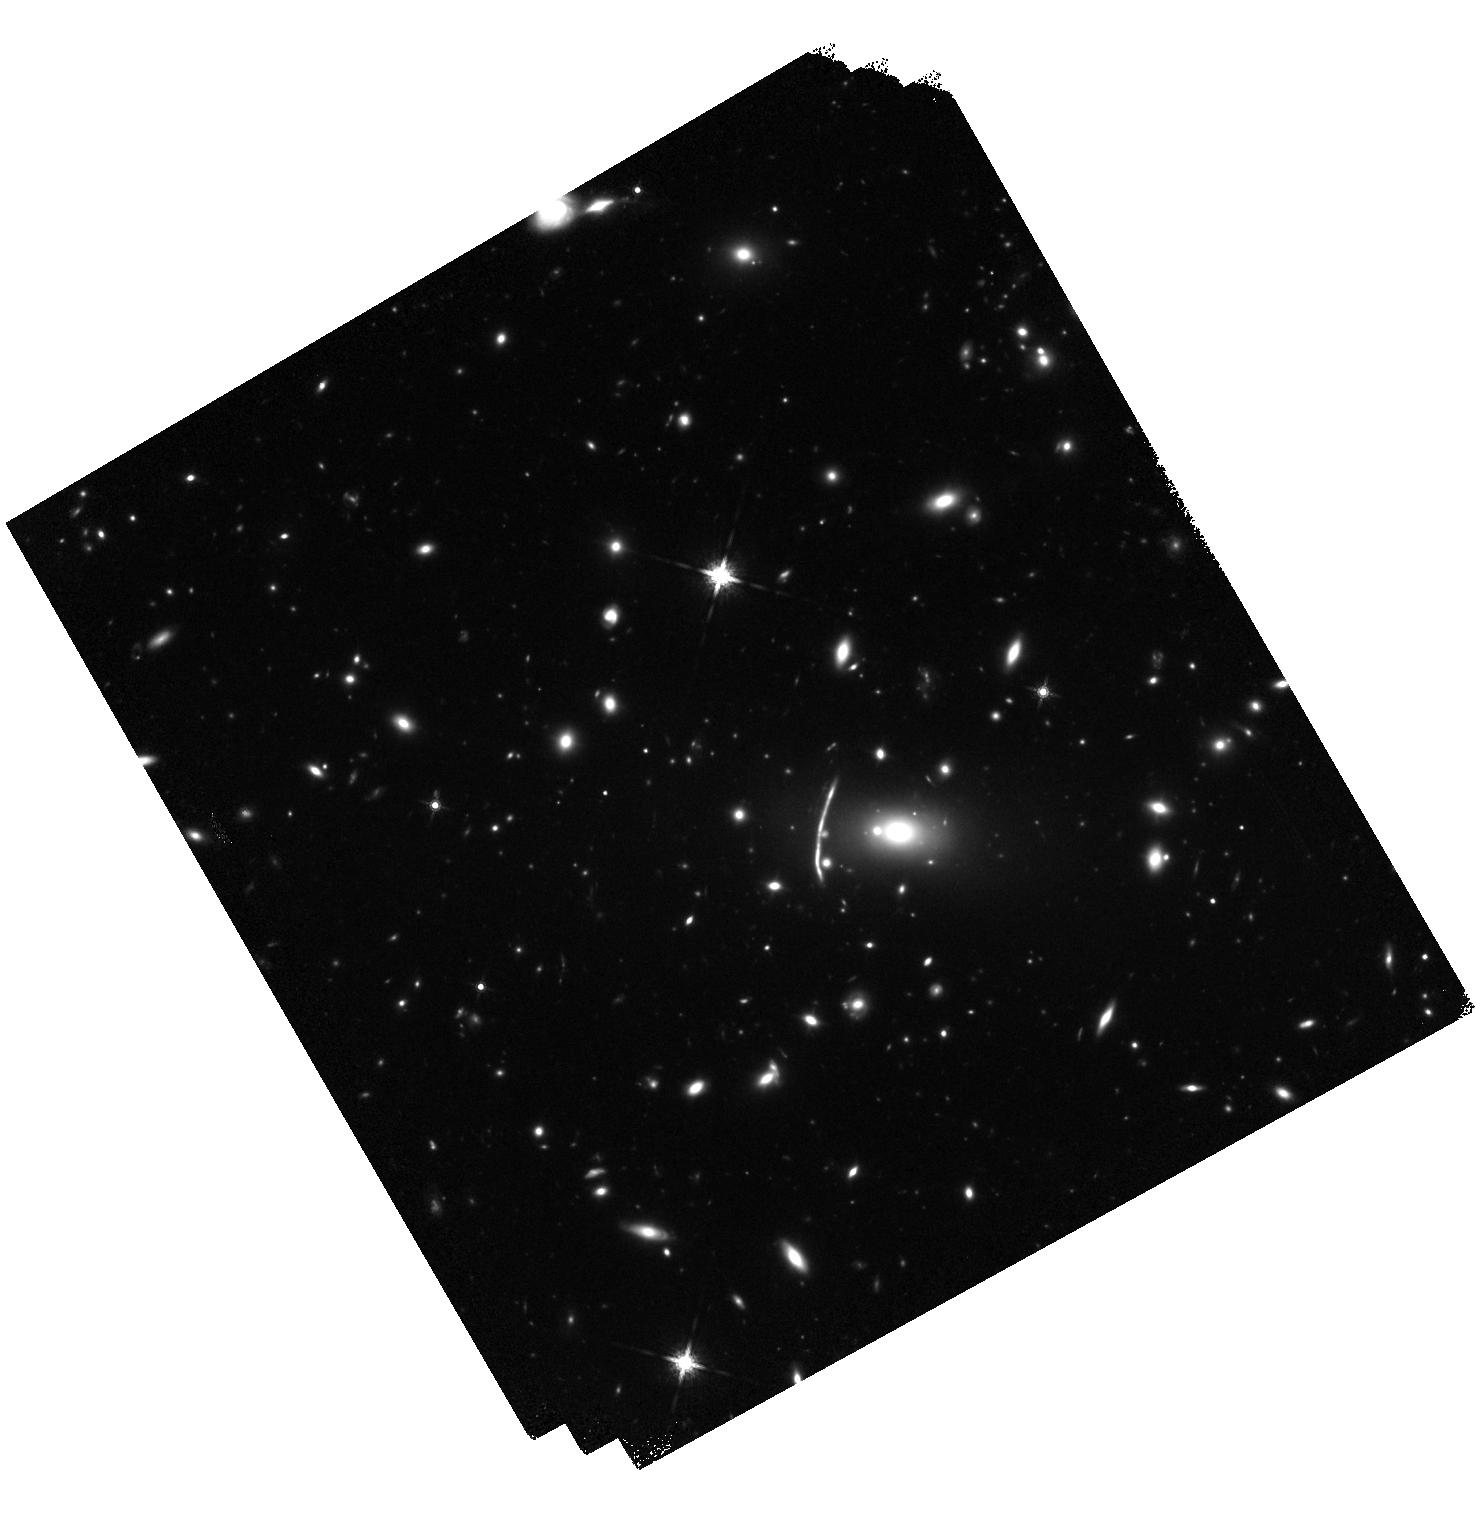
Target: MACS0159-ARC
Instrument: WFC3/IR
Filter: F160W
Exposure: 50 min
Observation ID: hst_12197_06_wfc3_ir_f160w_ibio06

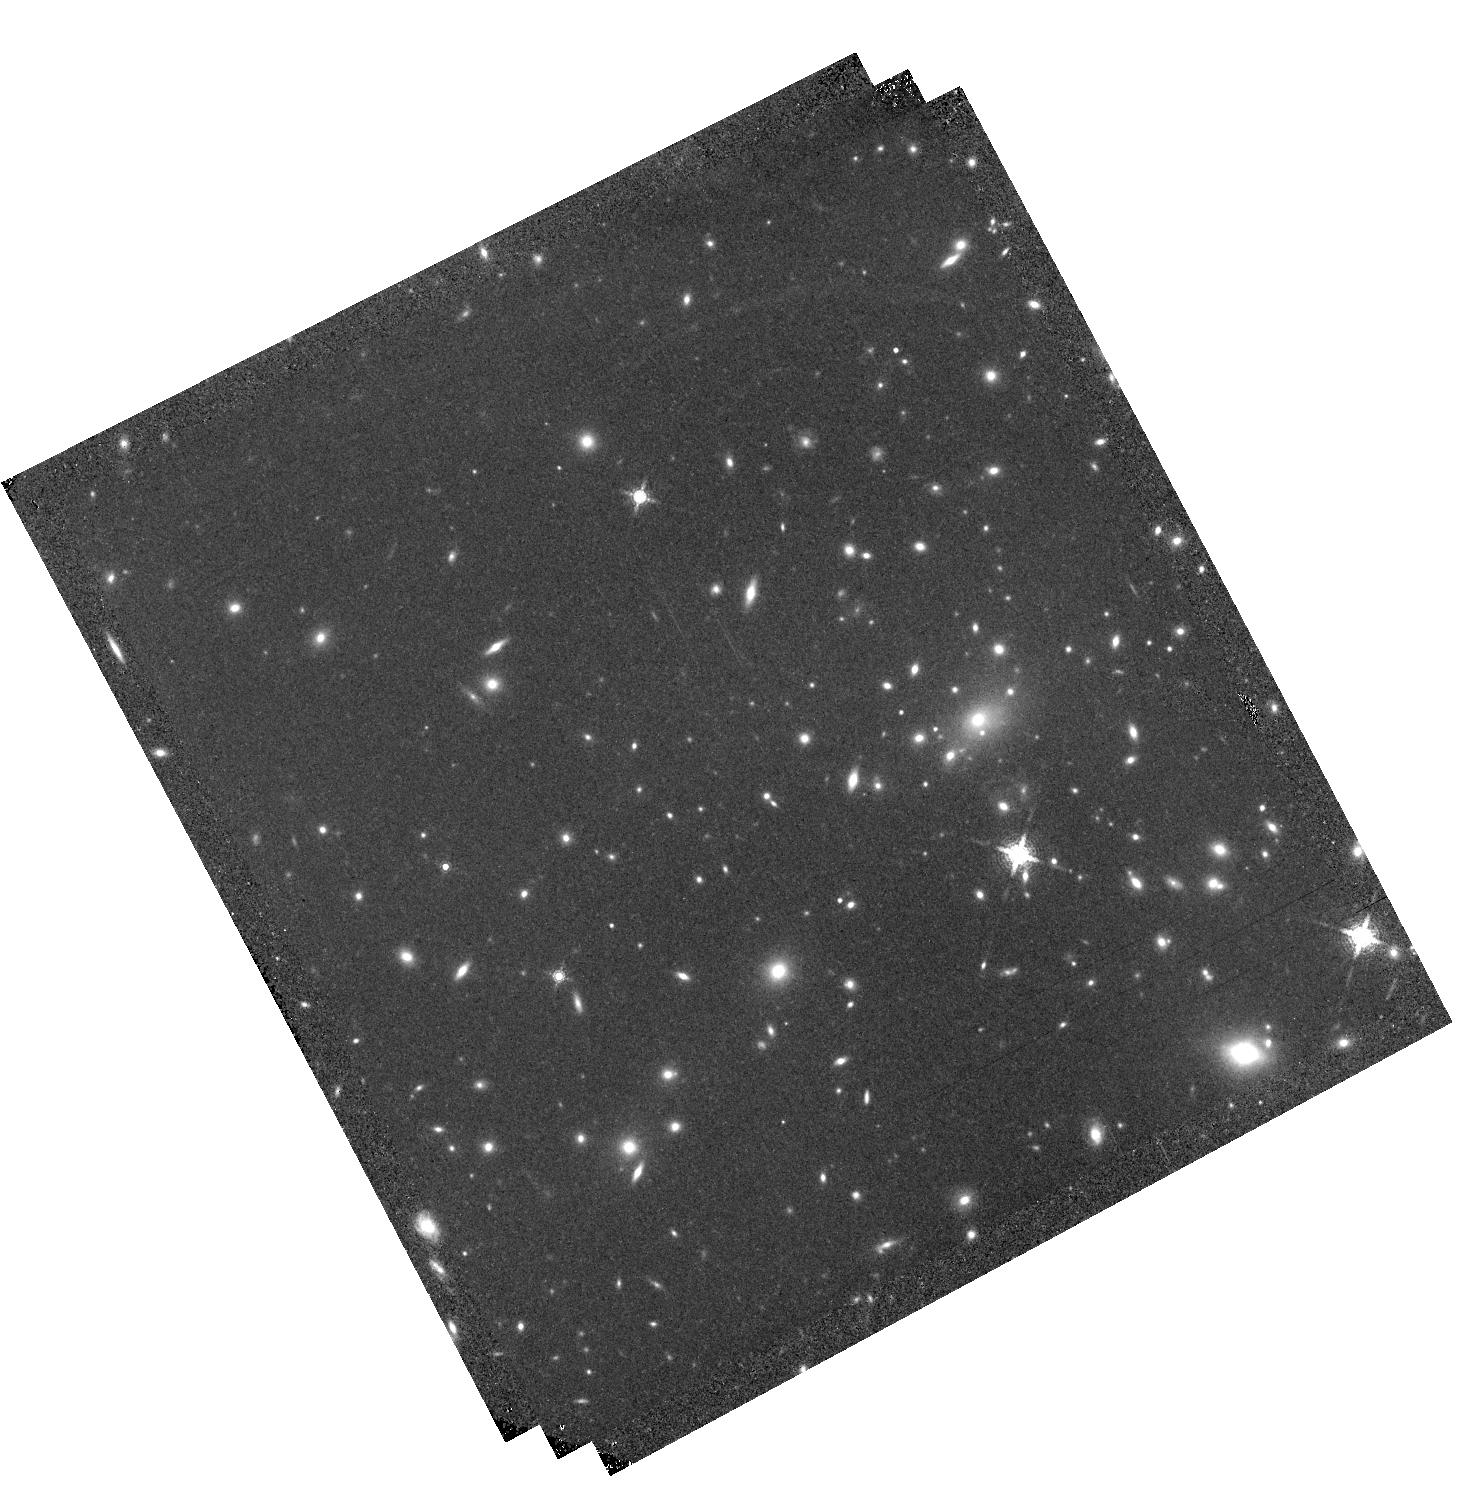
Target: MACS1149-ARC
Instrument: WFC3/IR
Filter: F164N
Exposure: 1.6 h
Observation ID: hst_12197_01_wfc3_ir_f164n_ibio01

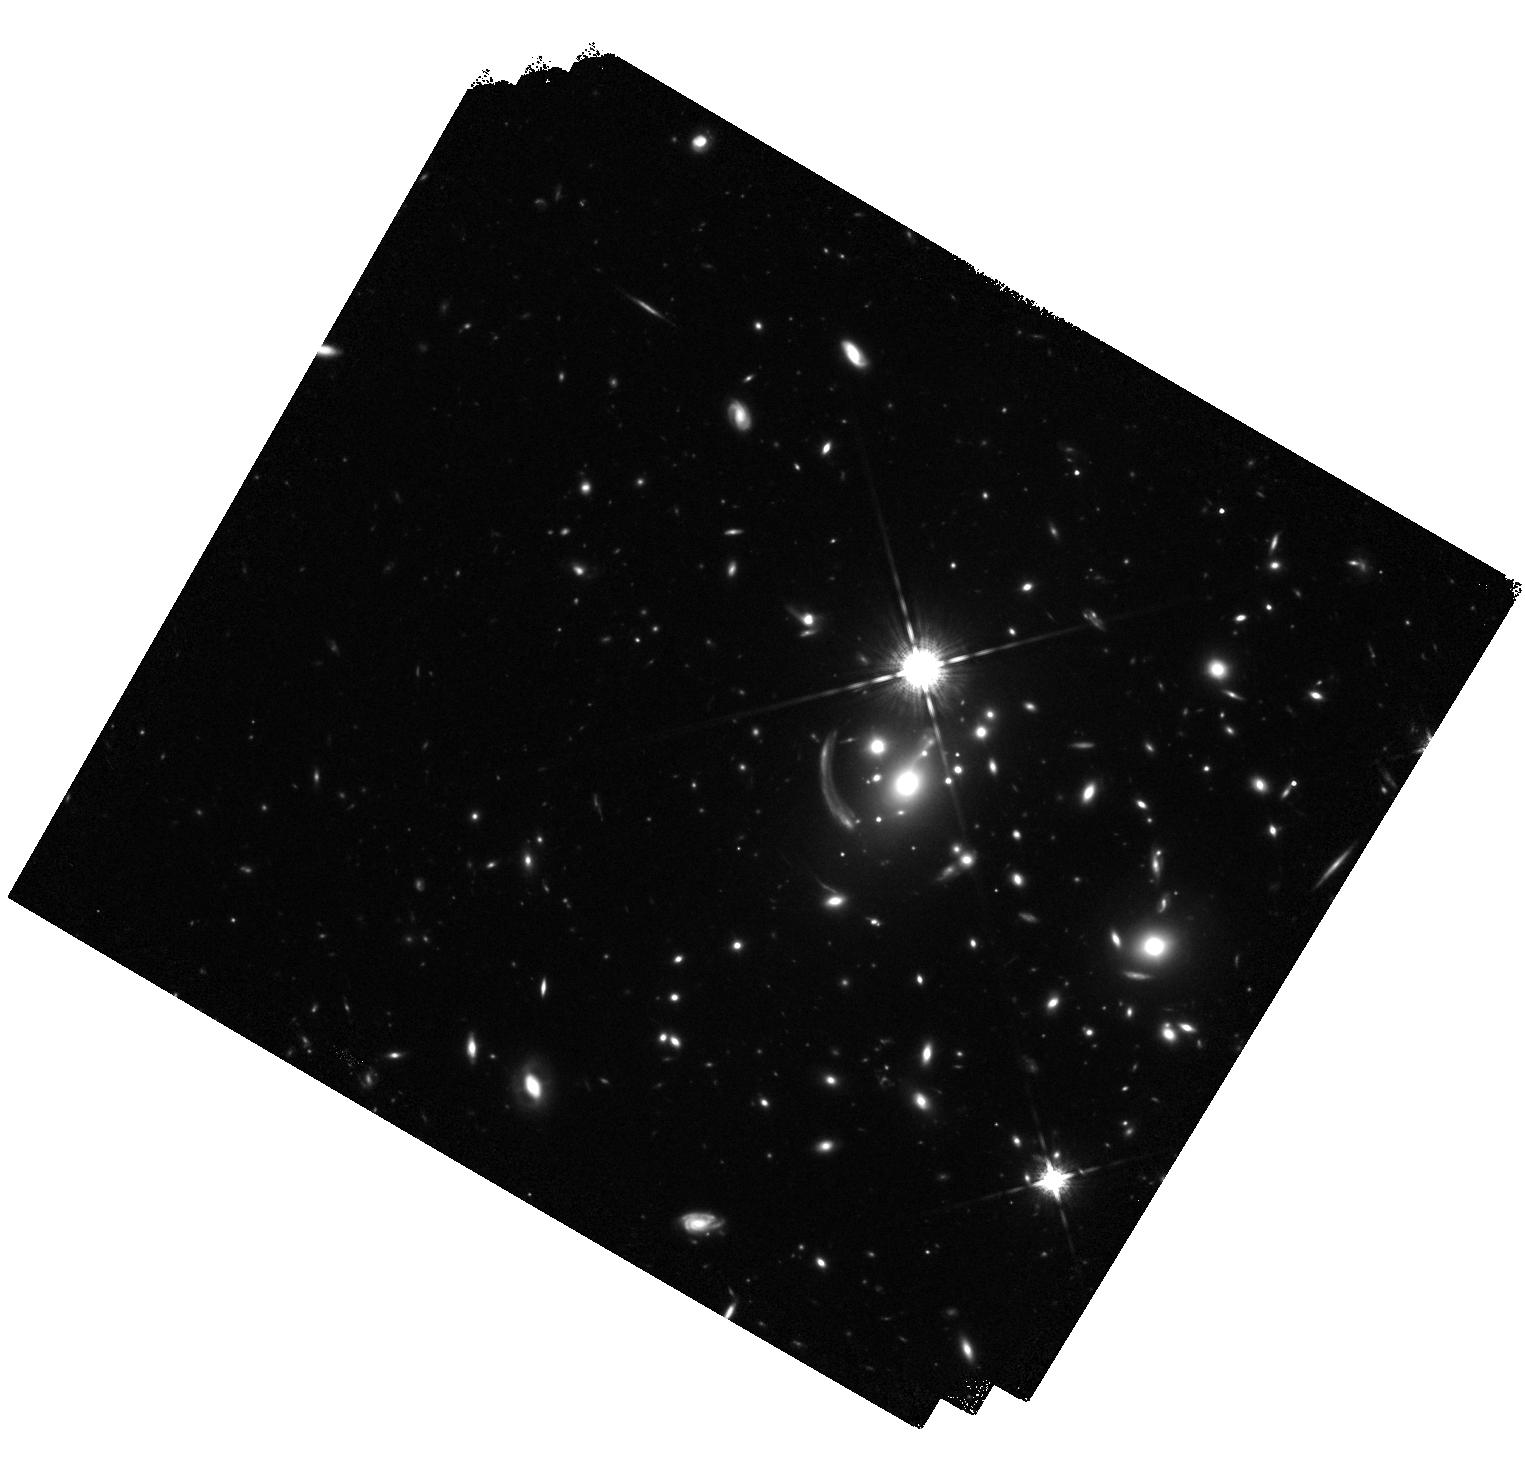
Target: MACS1133-ARC
Instrument: WFC3/IR
Filter: F160W
Exposure: 50 min
Observation ID: hst_12197_07_wfc3_ir_f160w_ibio07

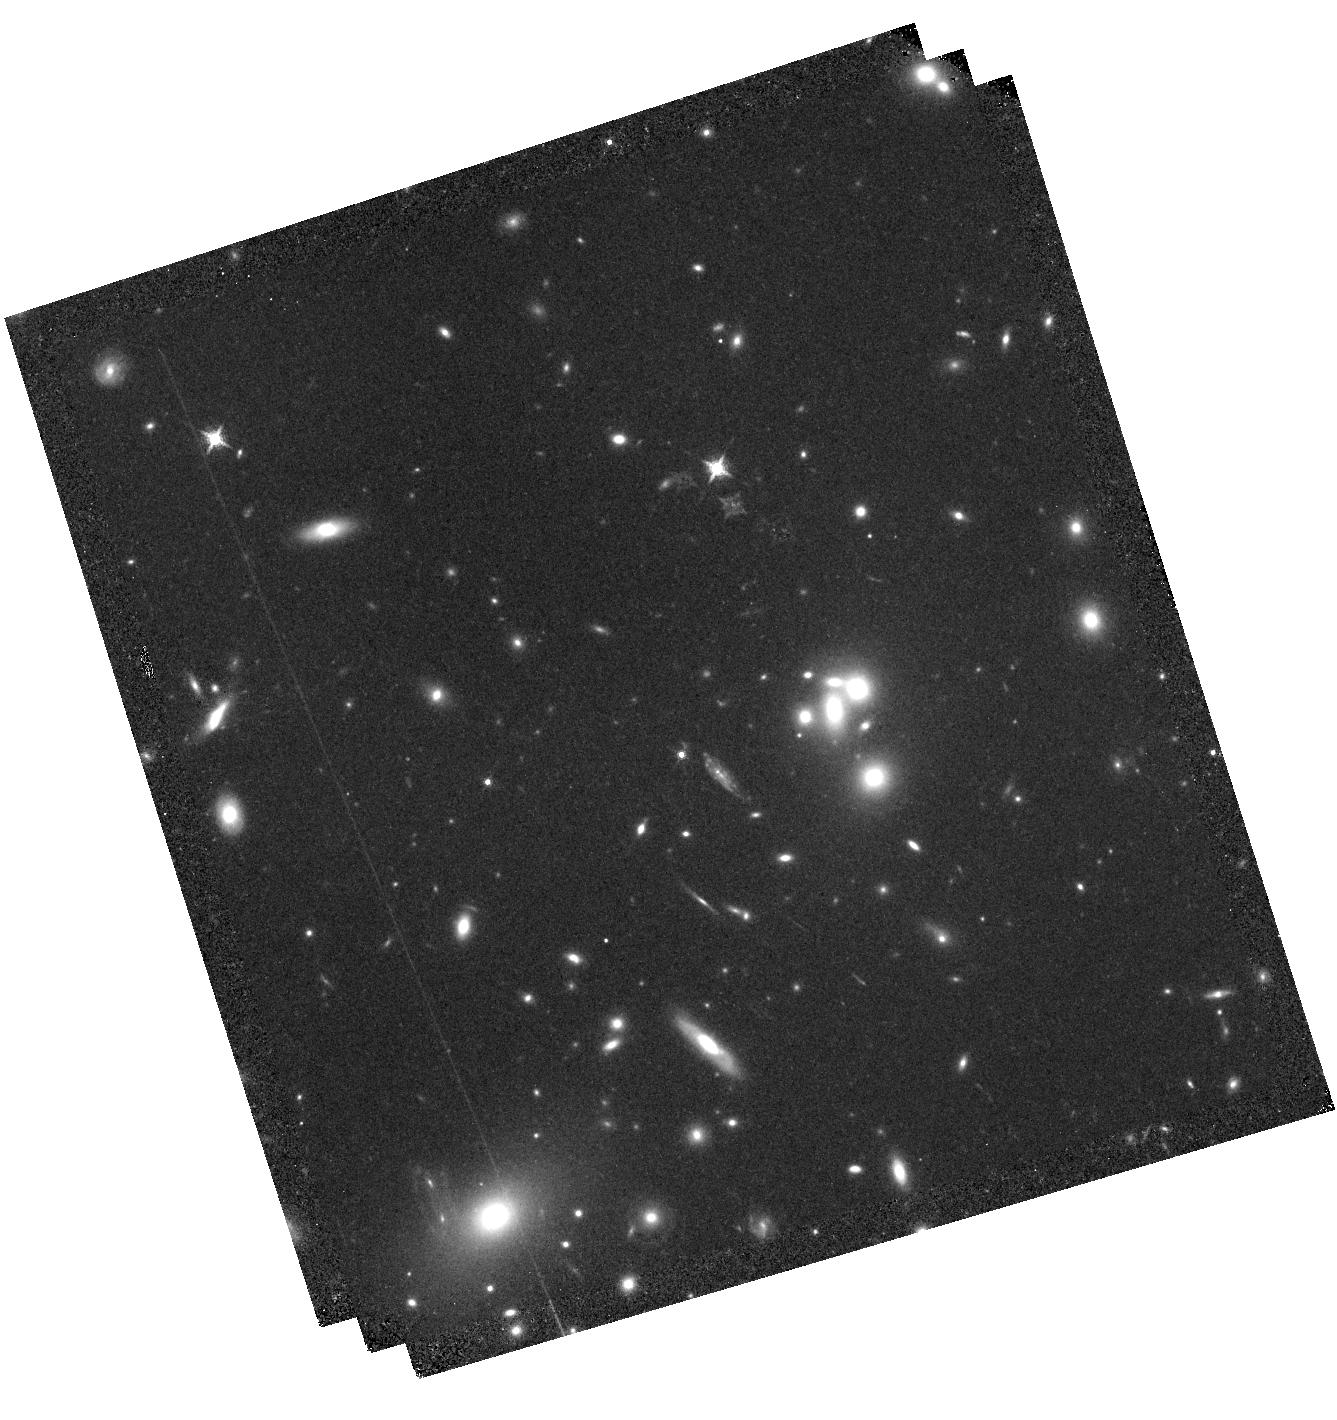
Target: A68-ARC
Instrument: WFC3/IR
Filter: F132N
Exposure: 1.6 h
Observation ID: hst_12197_02_wfc3_ir_f132n_ibio02

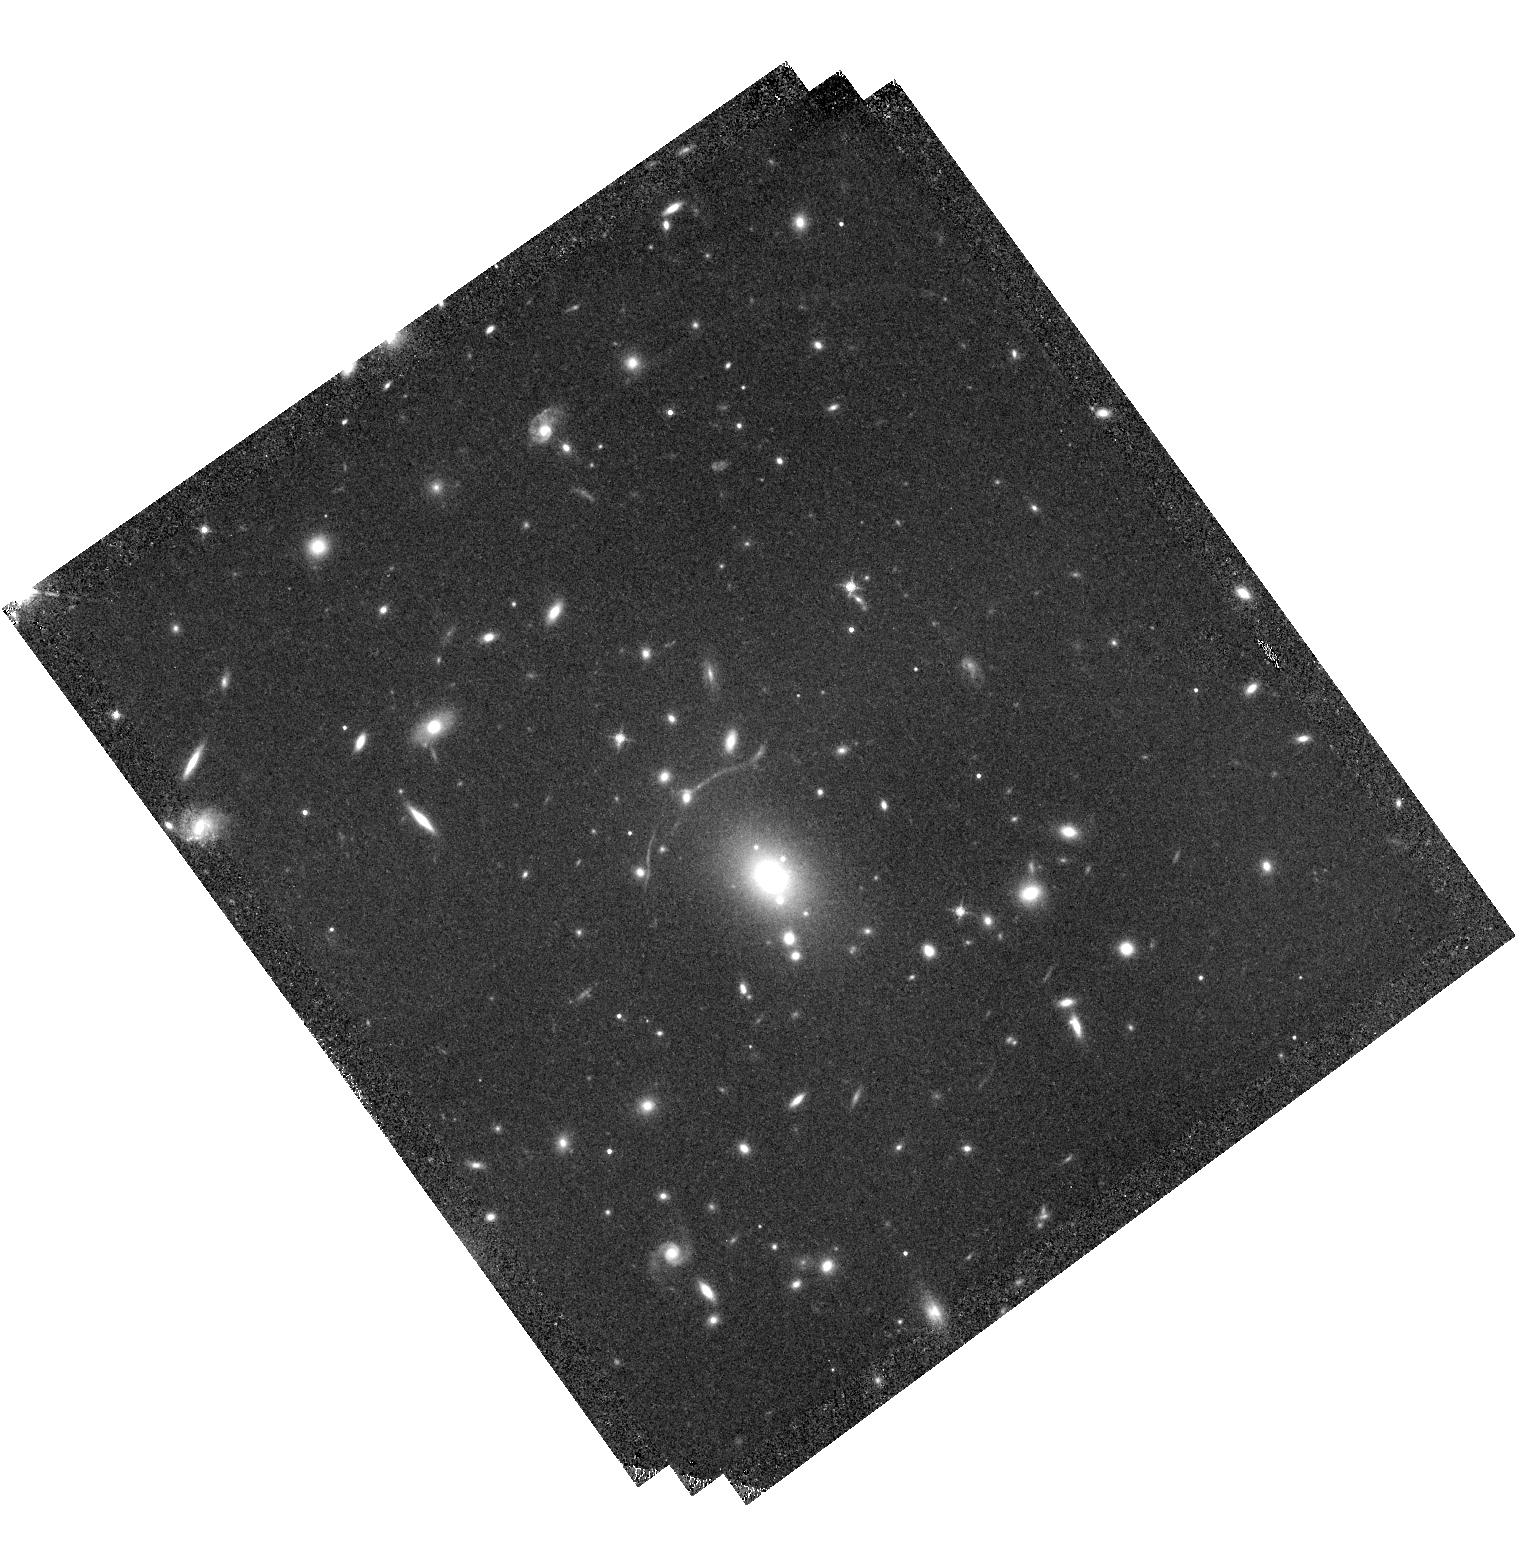
Target: A611-ARC
Instrument: WFC3/IR
Filter: F126N
Exposure: 1.6 h
Observation ID: hst_12197_03_wfc3_ir_f126n_ibio03

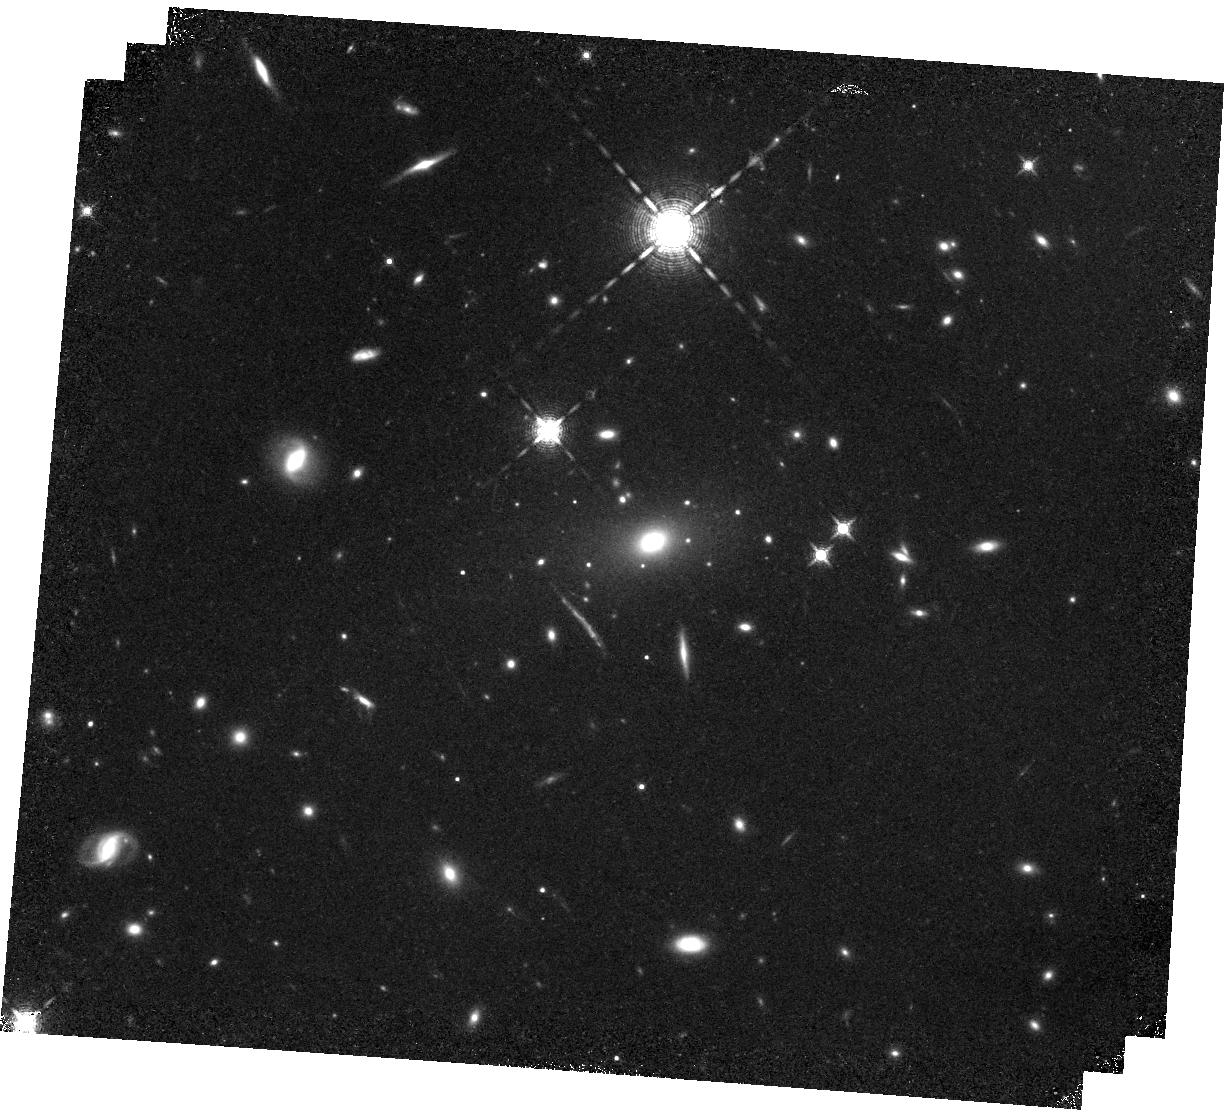
Target: MACS0947-ARC
Instrument: WFC3/IR
Filter: F132N
Exposure: 1.7 h
Observation ID: hst_12197_05_wfc3_ir_f132n_ibio05

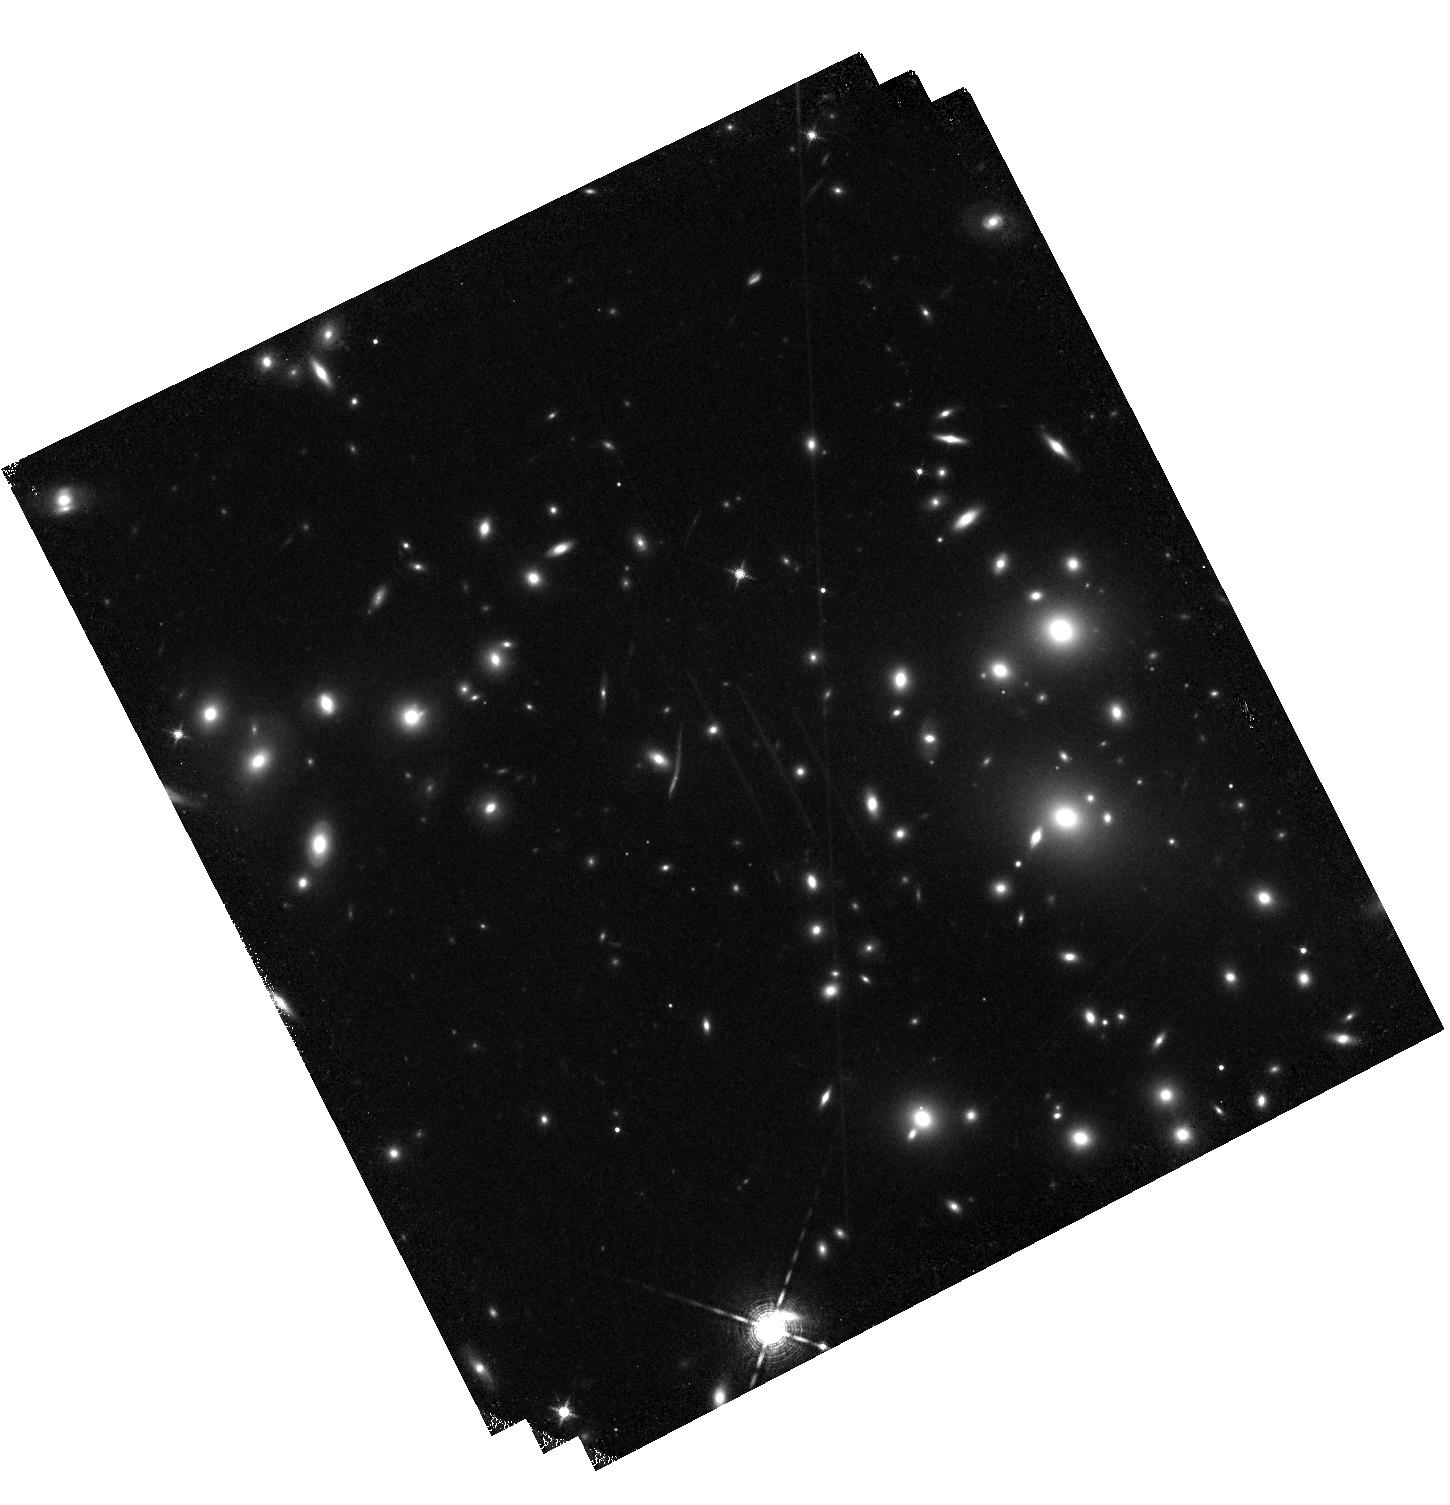
Target: A773-ARC
Instrument: WFC3/IR
Filter: F132N
Exposure: 1.7 h
Observation ID: hst_12197_04_wfc3_ir_f132n_ibio04

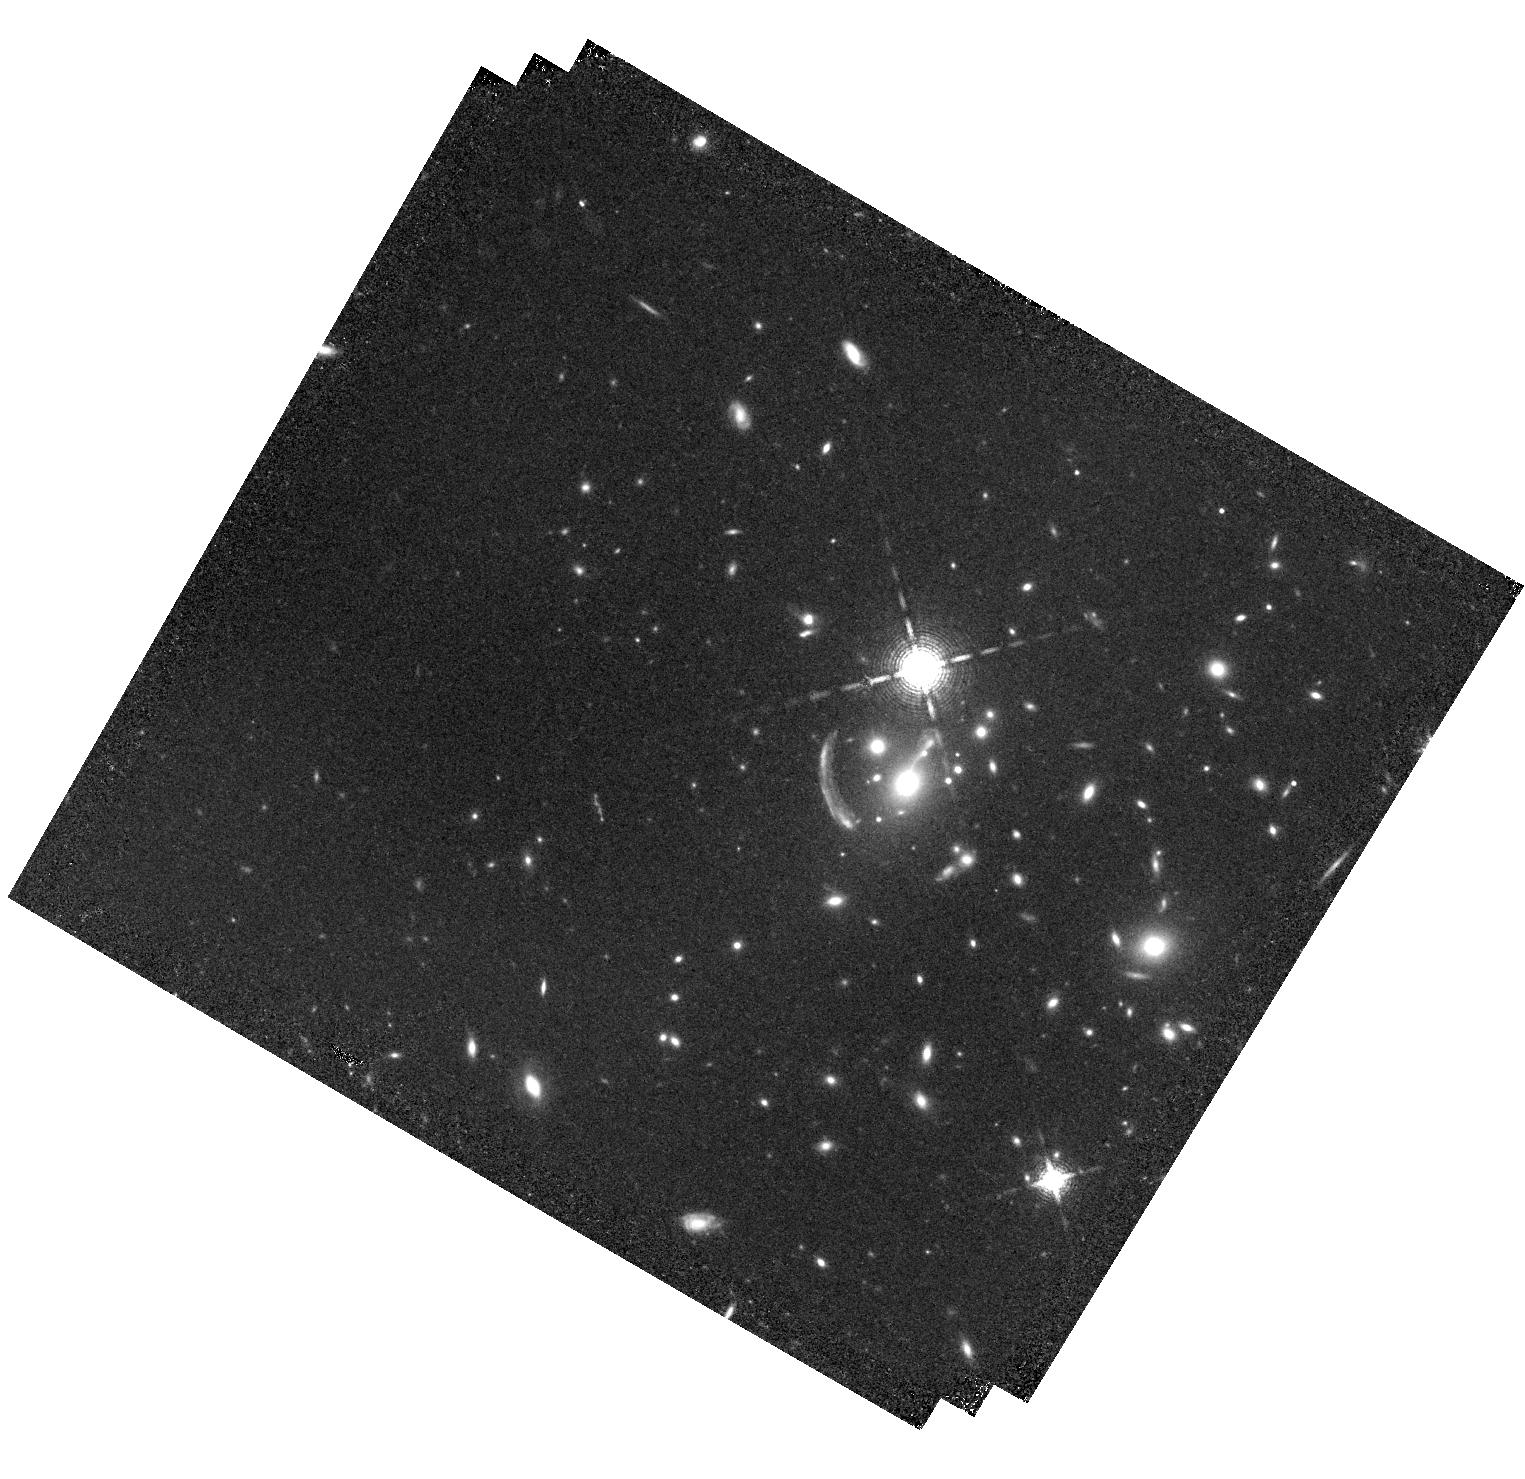
Target: MACS1133-ARC
Instrument: WFC3/IR
Filter: F167N
Exposure: 1.7 h
Observation ID: hst_12197_07_wfc3_ir_f167n_ibio07

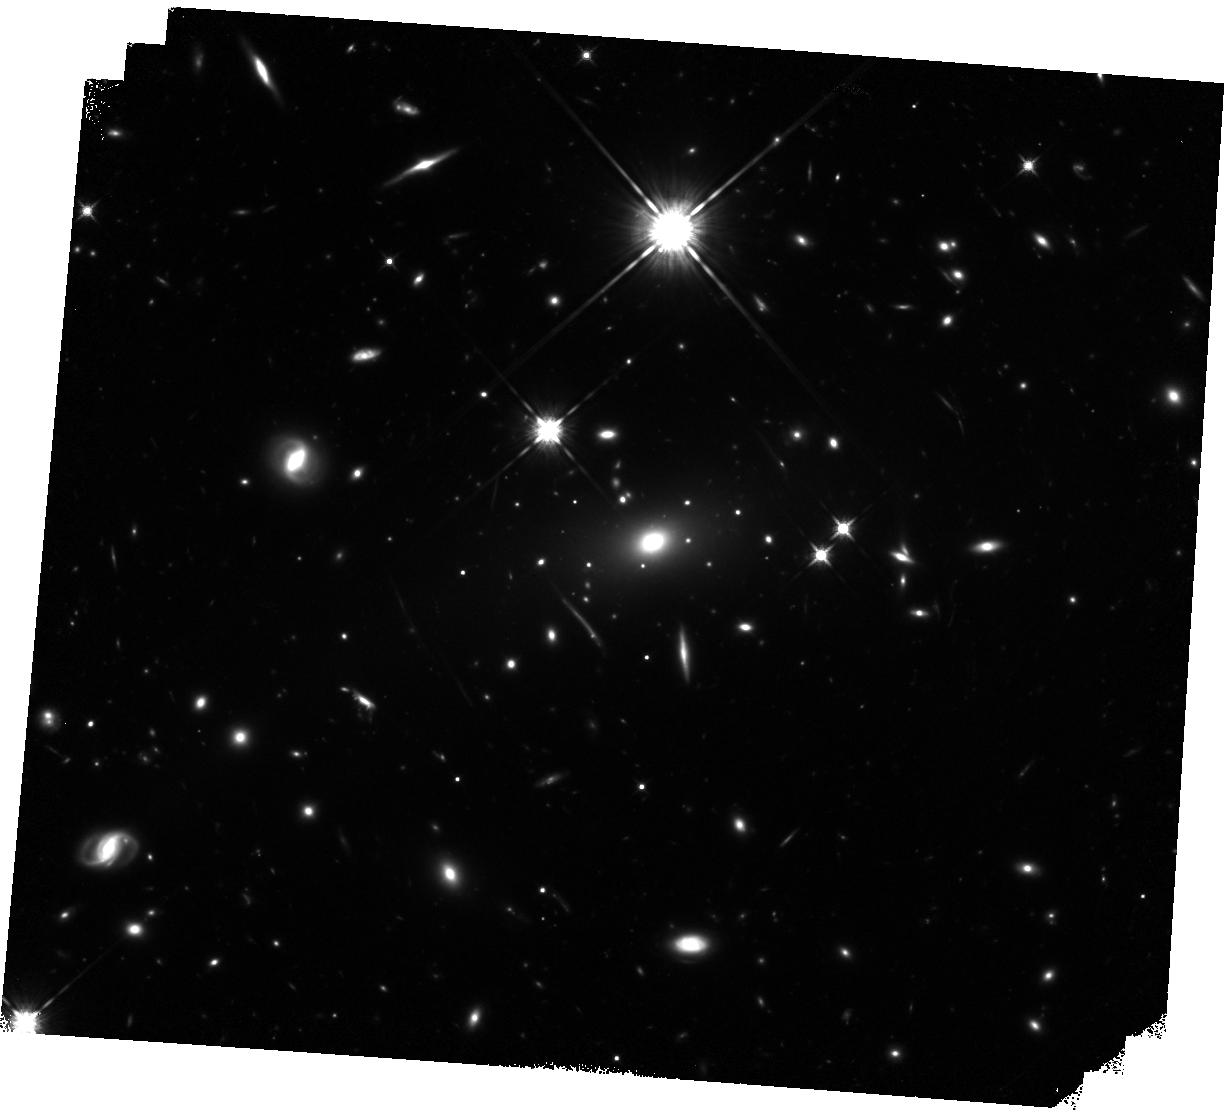
Target: MACS0947-ARC
Instrument: WFC3/IR
Filter: F125W
Exposure: 60 min
Observation ID: hst_12197_05_wfc3_ir_f125w_ibio05

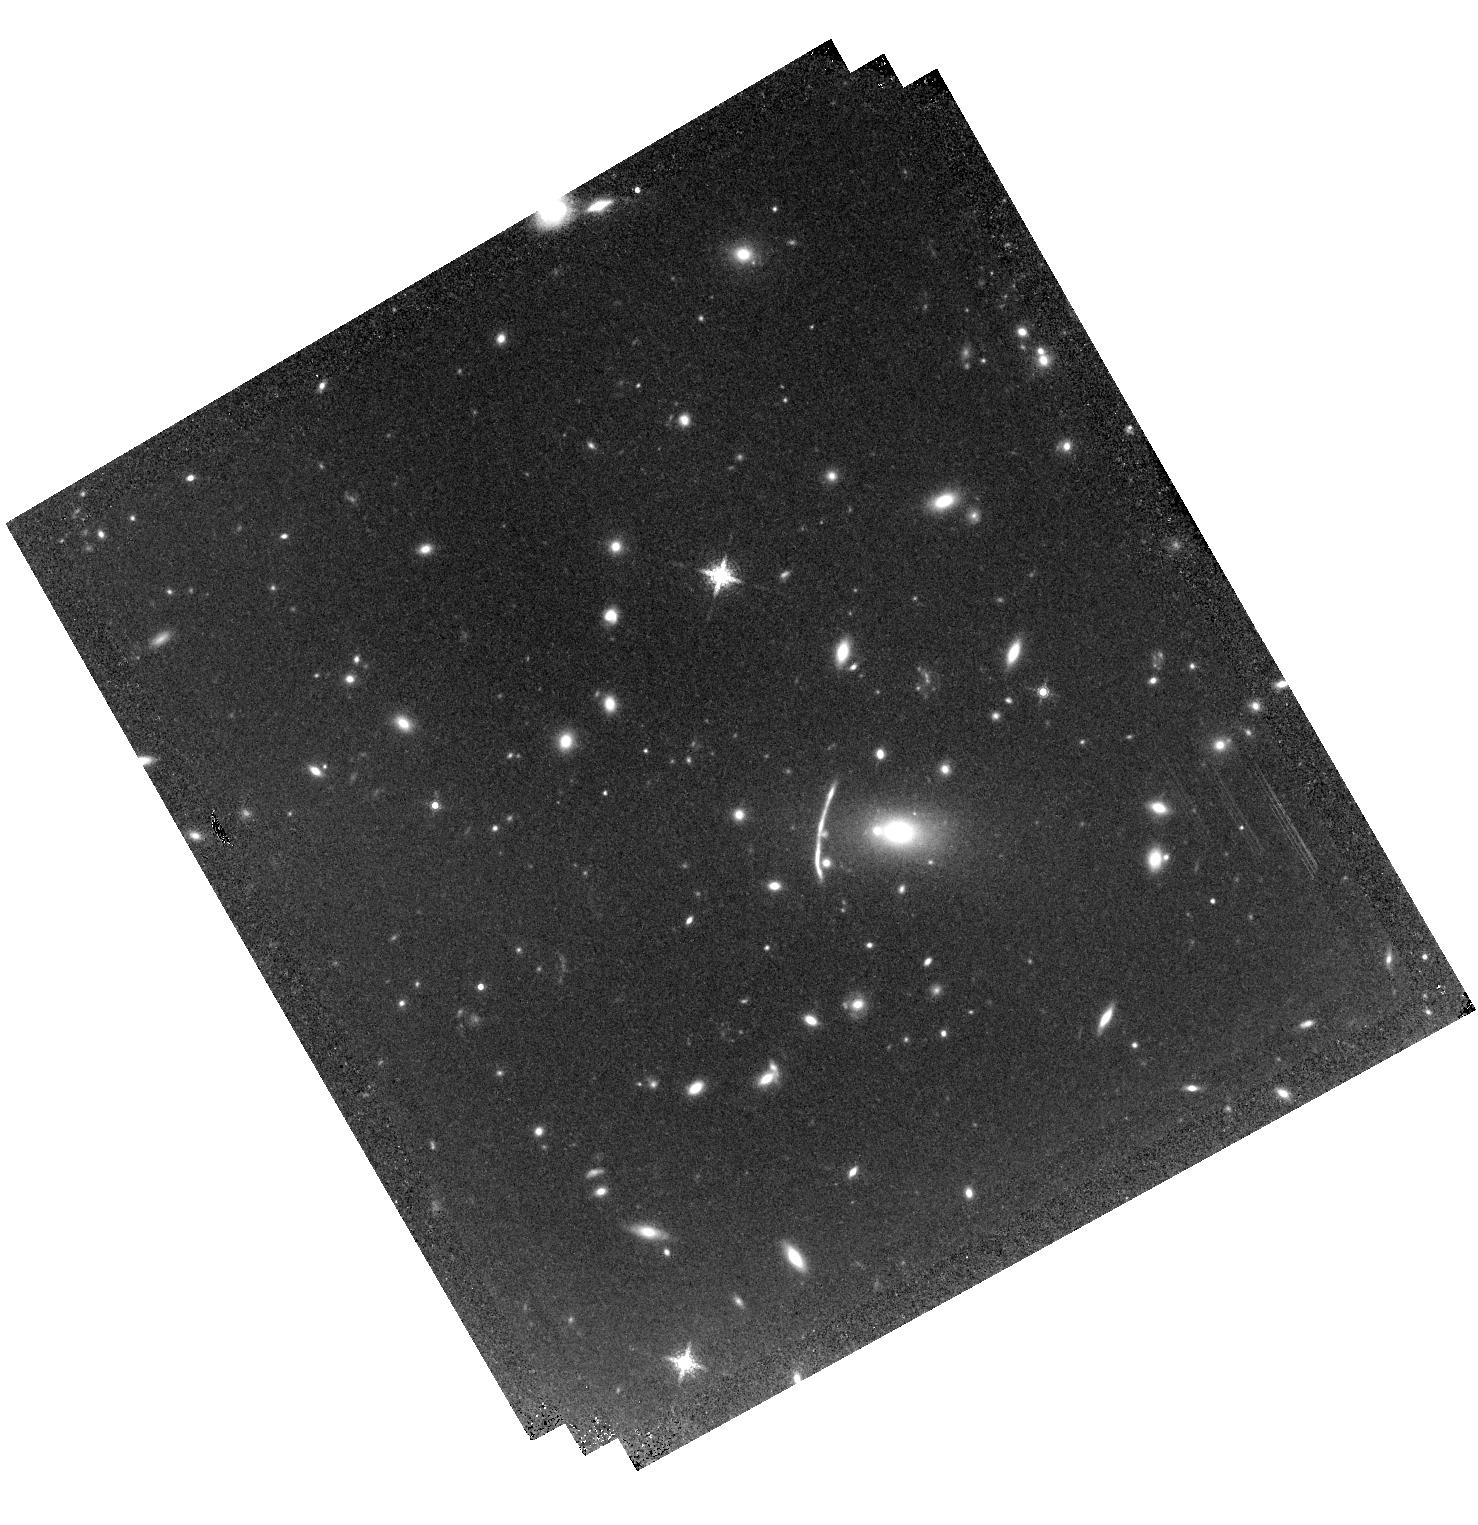
Target: MACS0159-ARC
Instrument: WFC3/IR
Filter: F164N
Exposure: 1.6 h
Observation ID: hst_12197_06_wfc3_ir_f164n_ibio06

Evolution in the Size-Luminosity Relation of HII regions in Gravitationally-lensed galaxies (PI: Richard, Johan Pierre)

The gravitational magnification of distant galaxies by foreground clusters has enabled the first measurement of the size-luminosity relation for HII regions at redshift z~2-5. A significant offset is seen in this relation with respect to that determined locally. This evolutionary trend has been interpreted as possible evidence for a dfferent mode of star formation in the early universe. To test this hypothesis, we propose to image a sample of 7 lensed galaxies at intermediate redshifts, z~1.0-1.5, carefully chosen so that the Halpha emission falls precisely within an appropriate narrow-band fiter with WFC3/IR. As each galaxy is magnified by a significant factor, this will enable us to resolve and measure the luminosities of ~50 individual HII regions as small as 50 pc to a star formation rate limit of 0.015 Mo/year. By tracking the size-luminosity relation over the full redshift range from 0 to 5, we can differentiate between various explanations proposed for the change in this fundamental relationship.